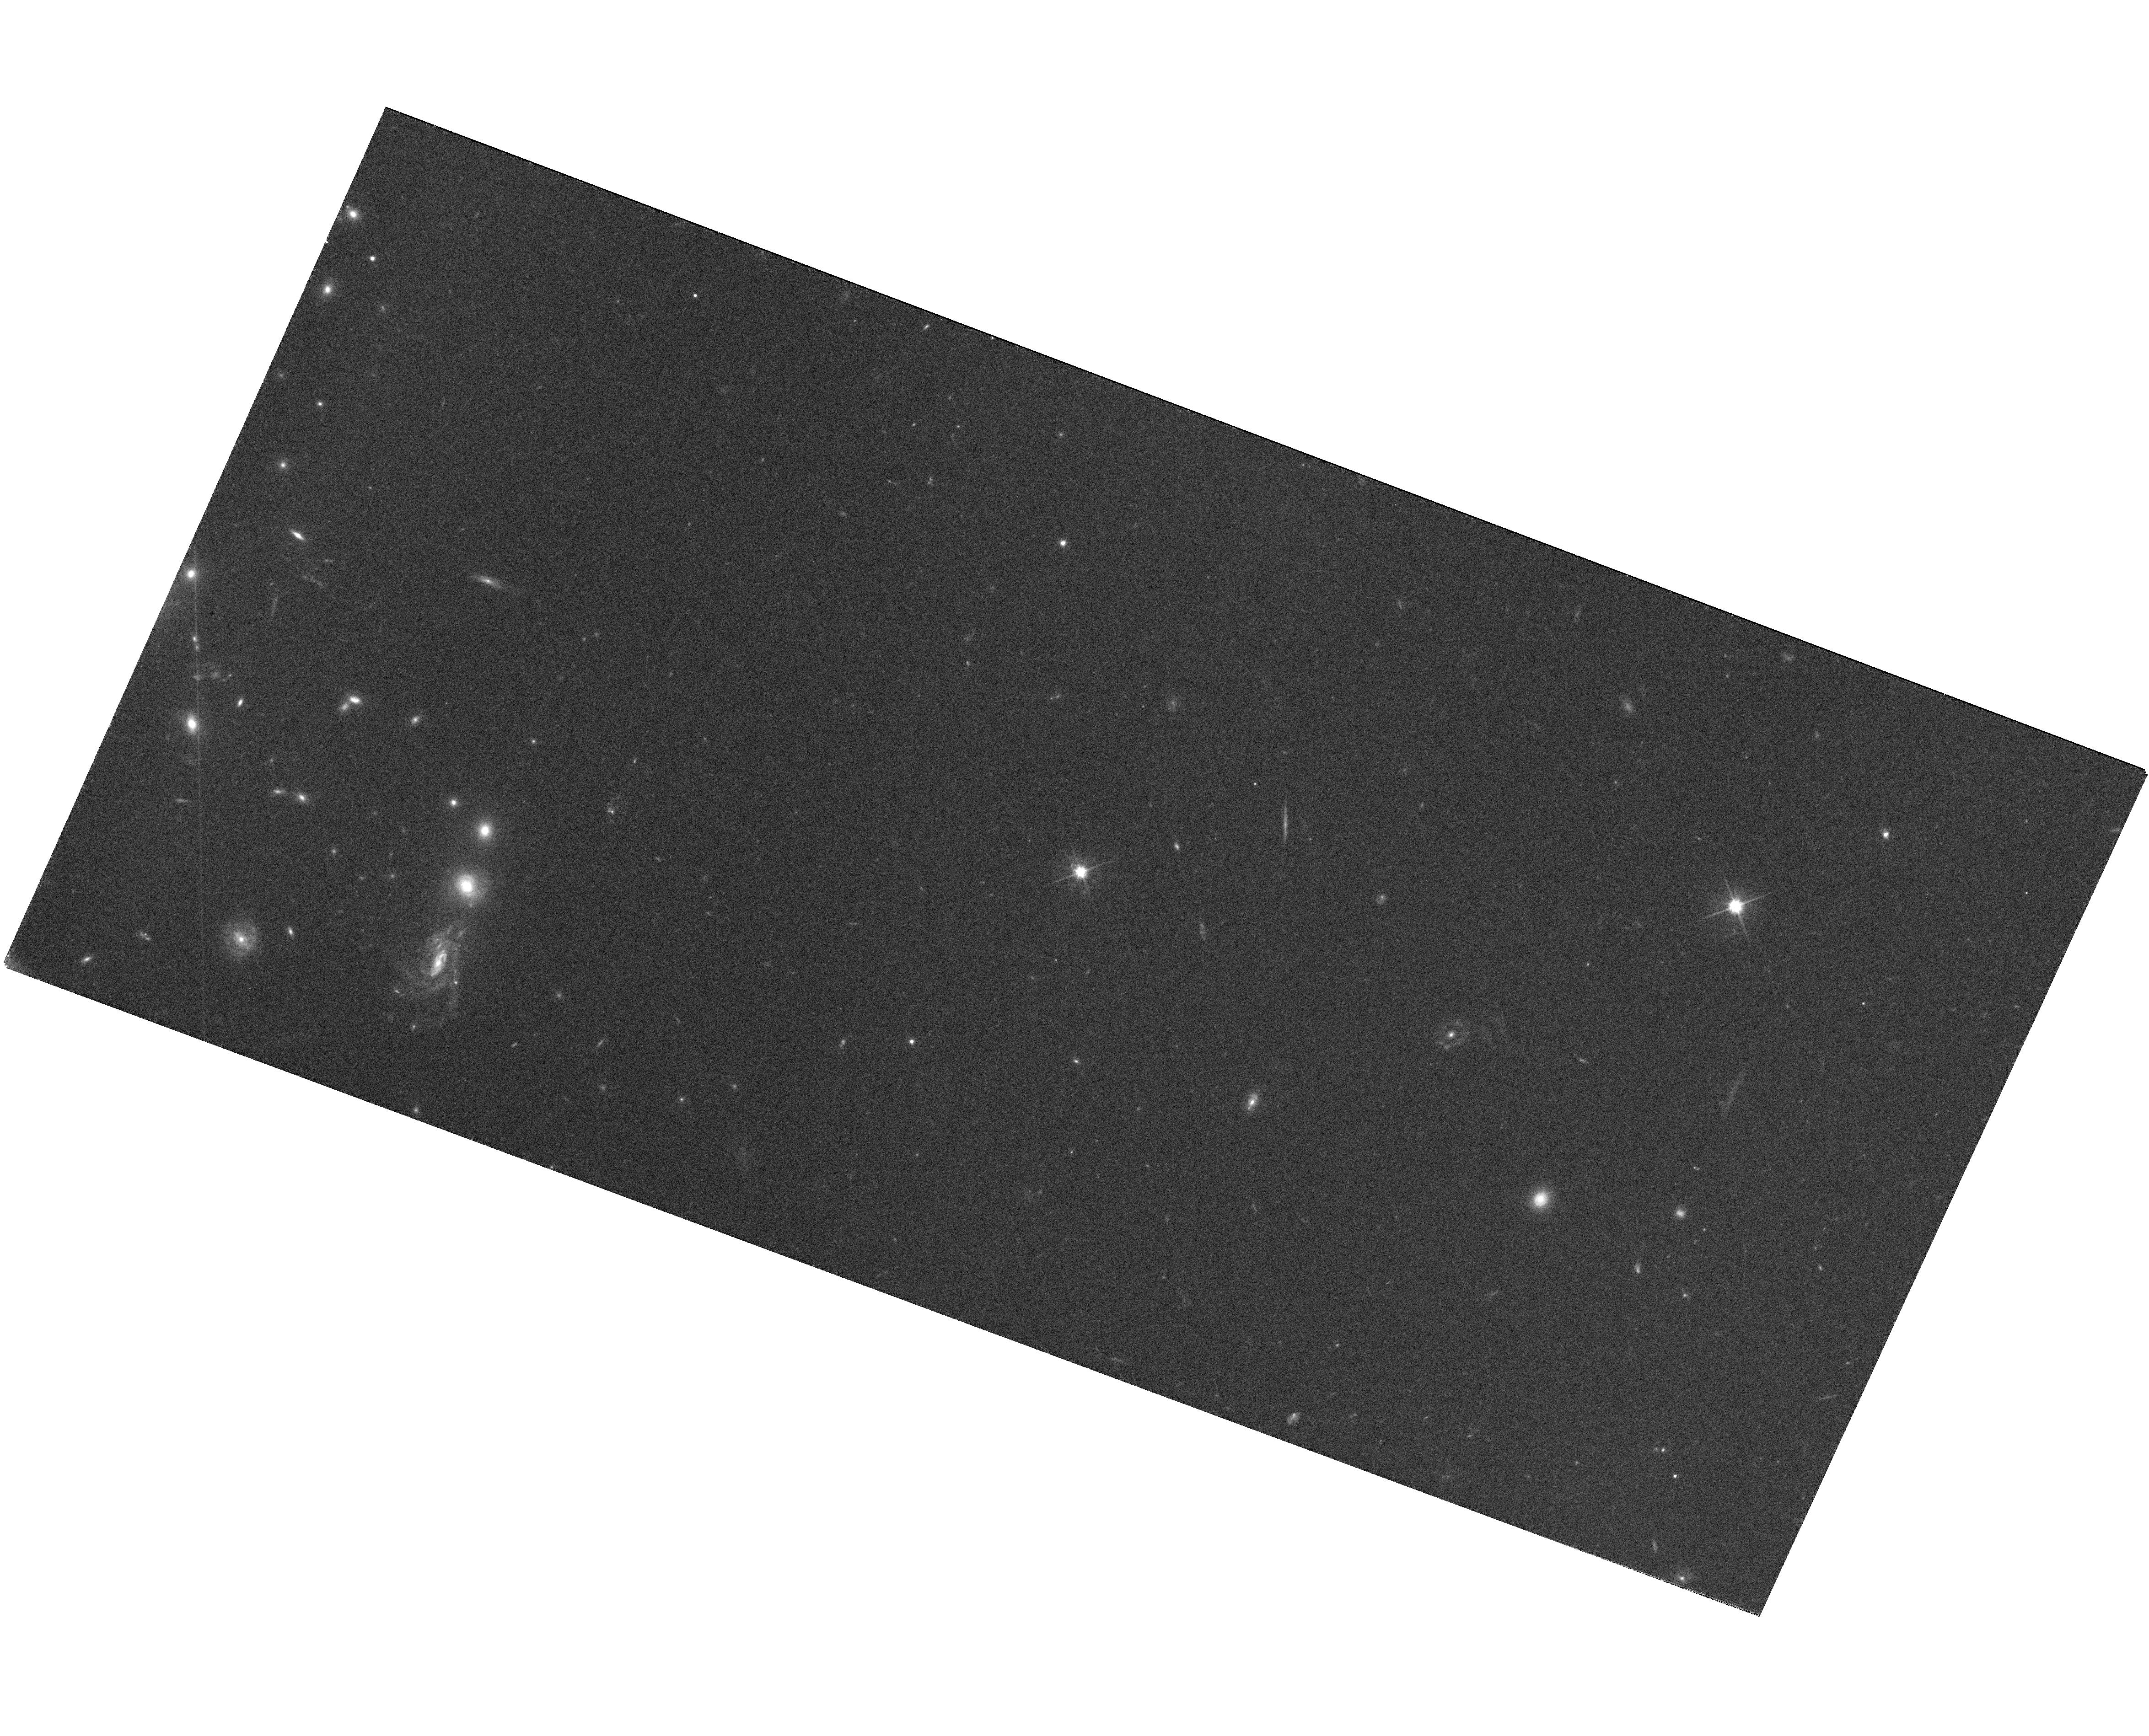
Target: SDSSJ110224.37+025002.8
Instrument: WFC3/UVIS
Filter: F606W
Exposure: 29 min
Observation ID: hst_11589_10_wfc3_uvis_f606w_ib7g10

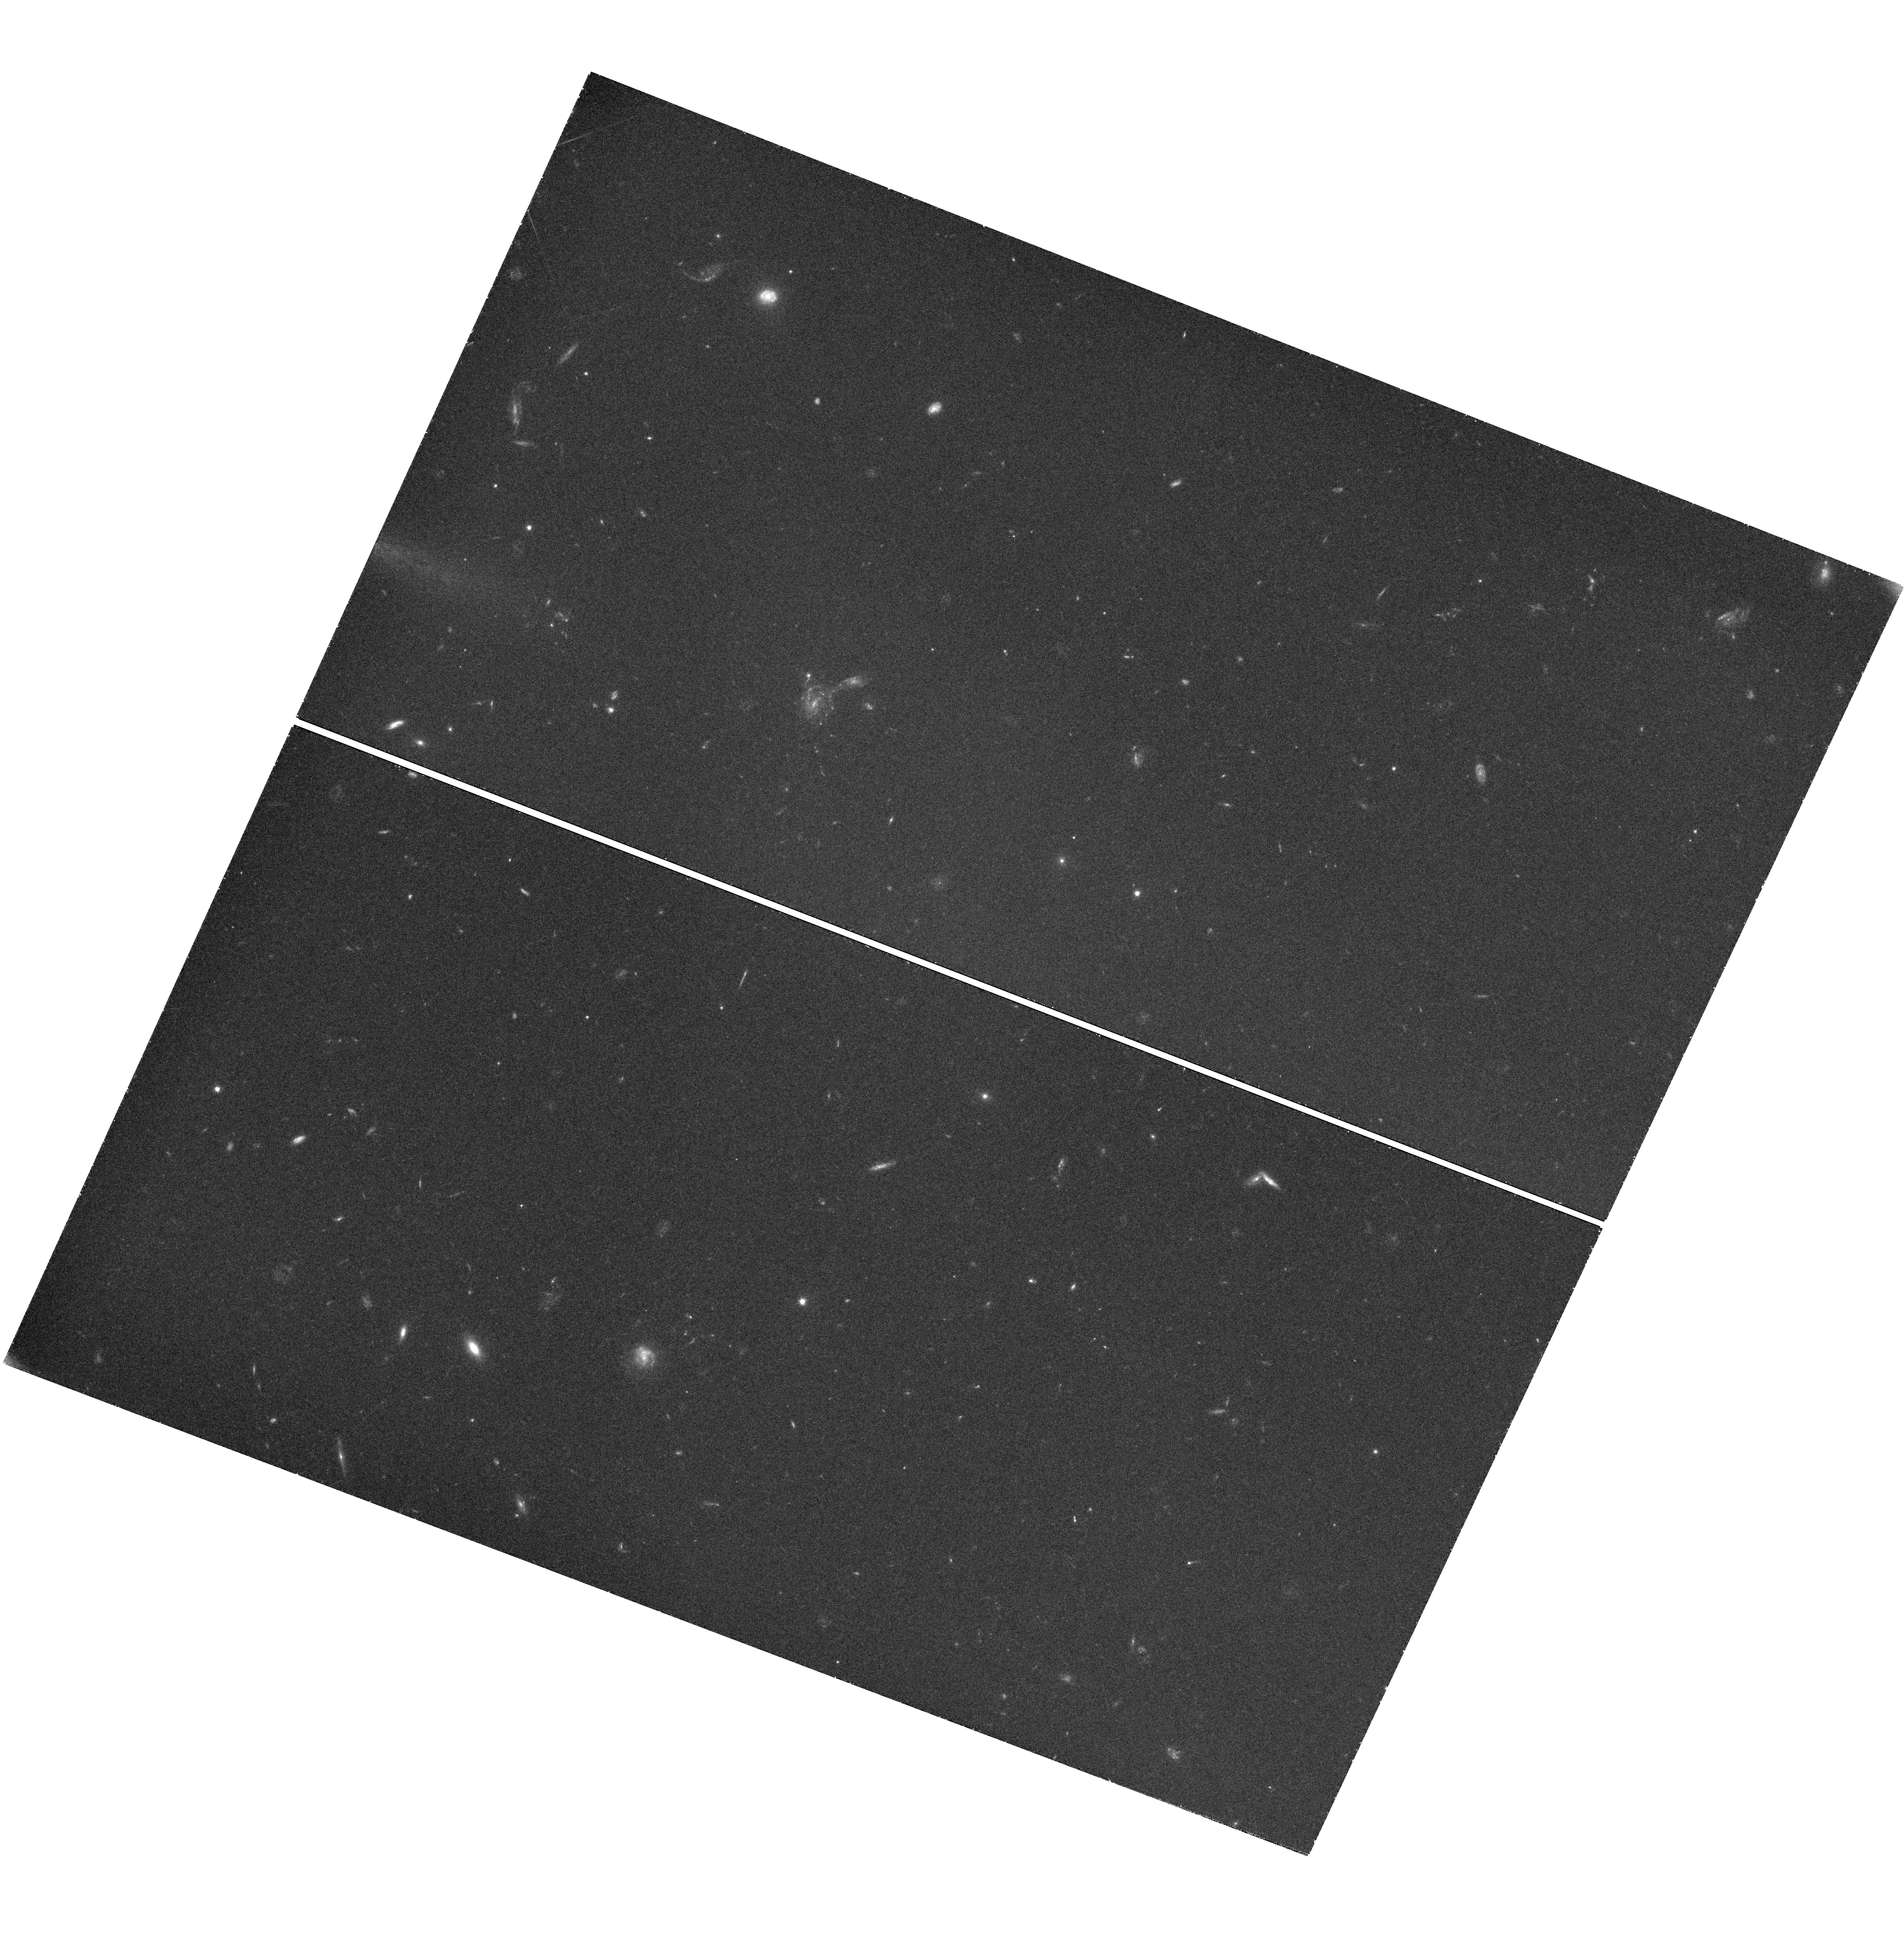
Target: SDSSJ105009.60+031550.7
Instrument: WFC3/UVIS
Filter: F606W
Exposure: 42 min
Observation ID: hst_11589_06_wfc3_uvis_f606w_ib7g06

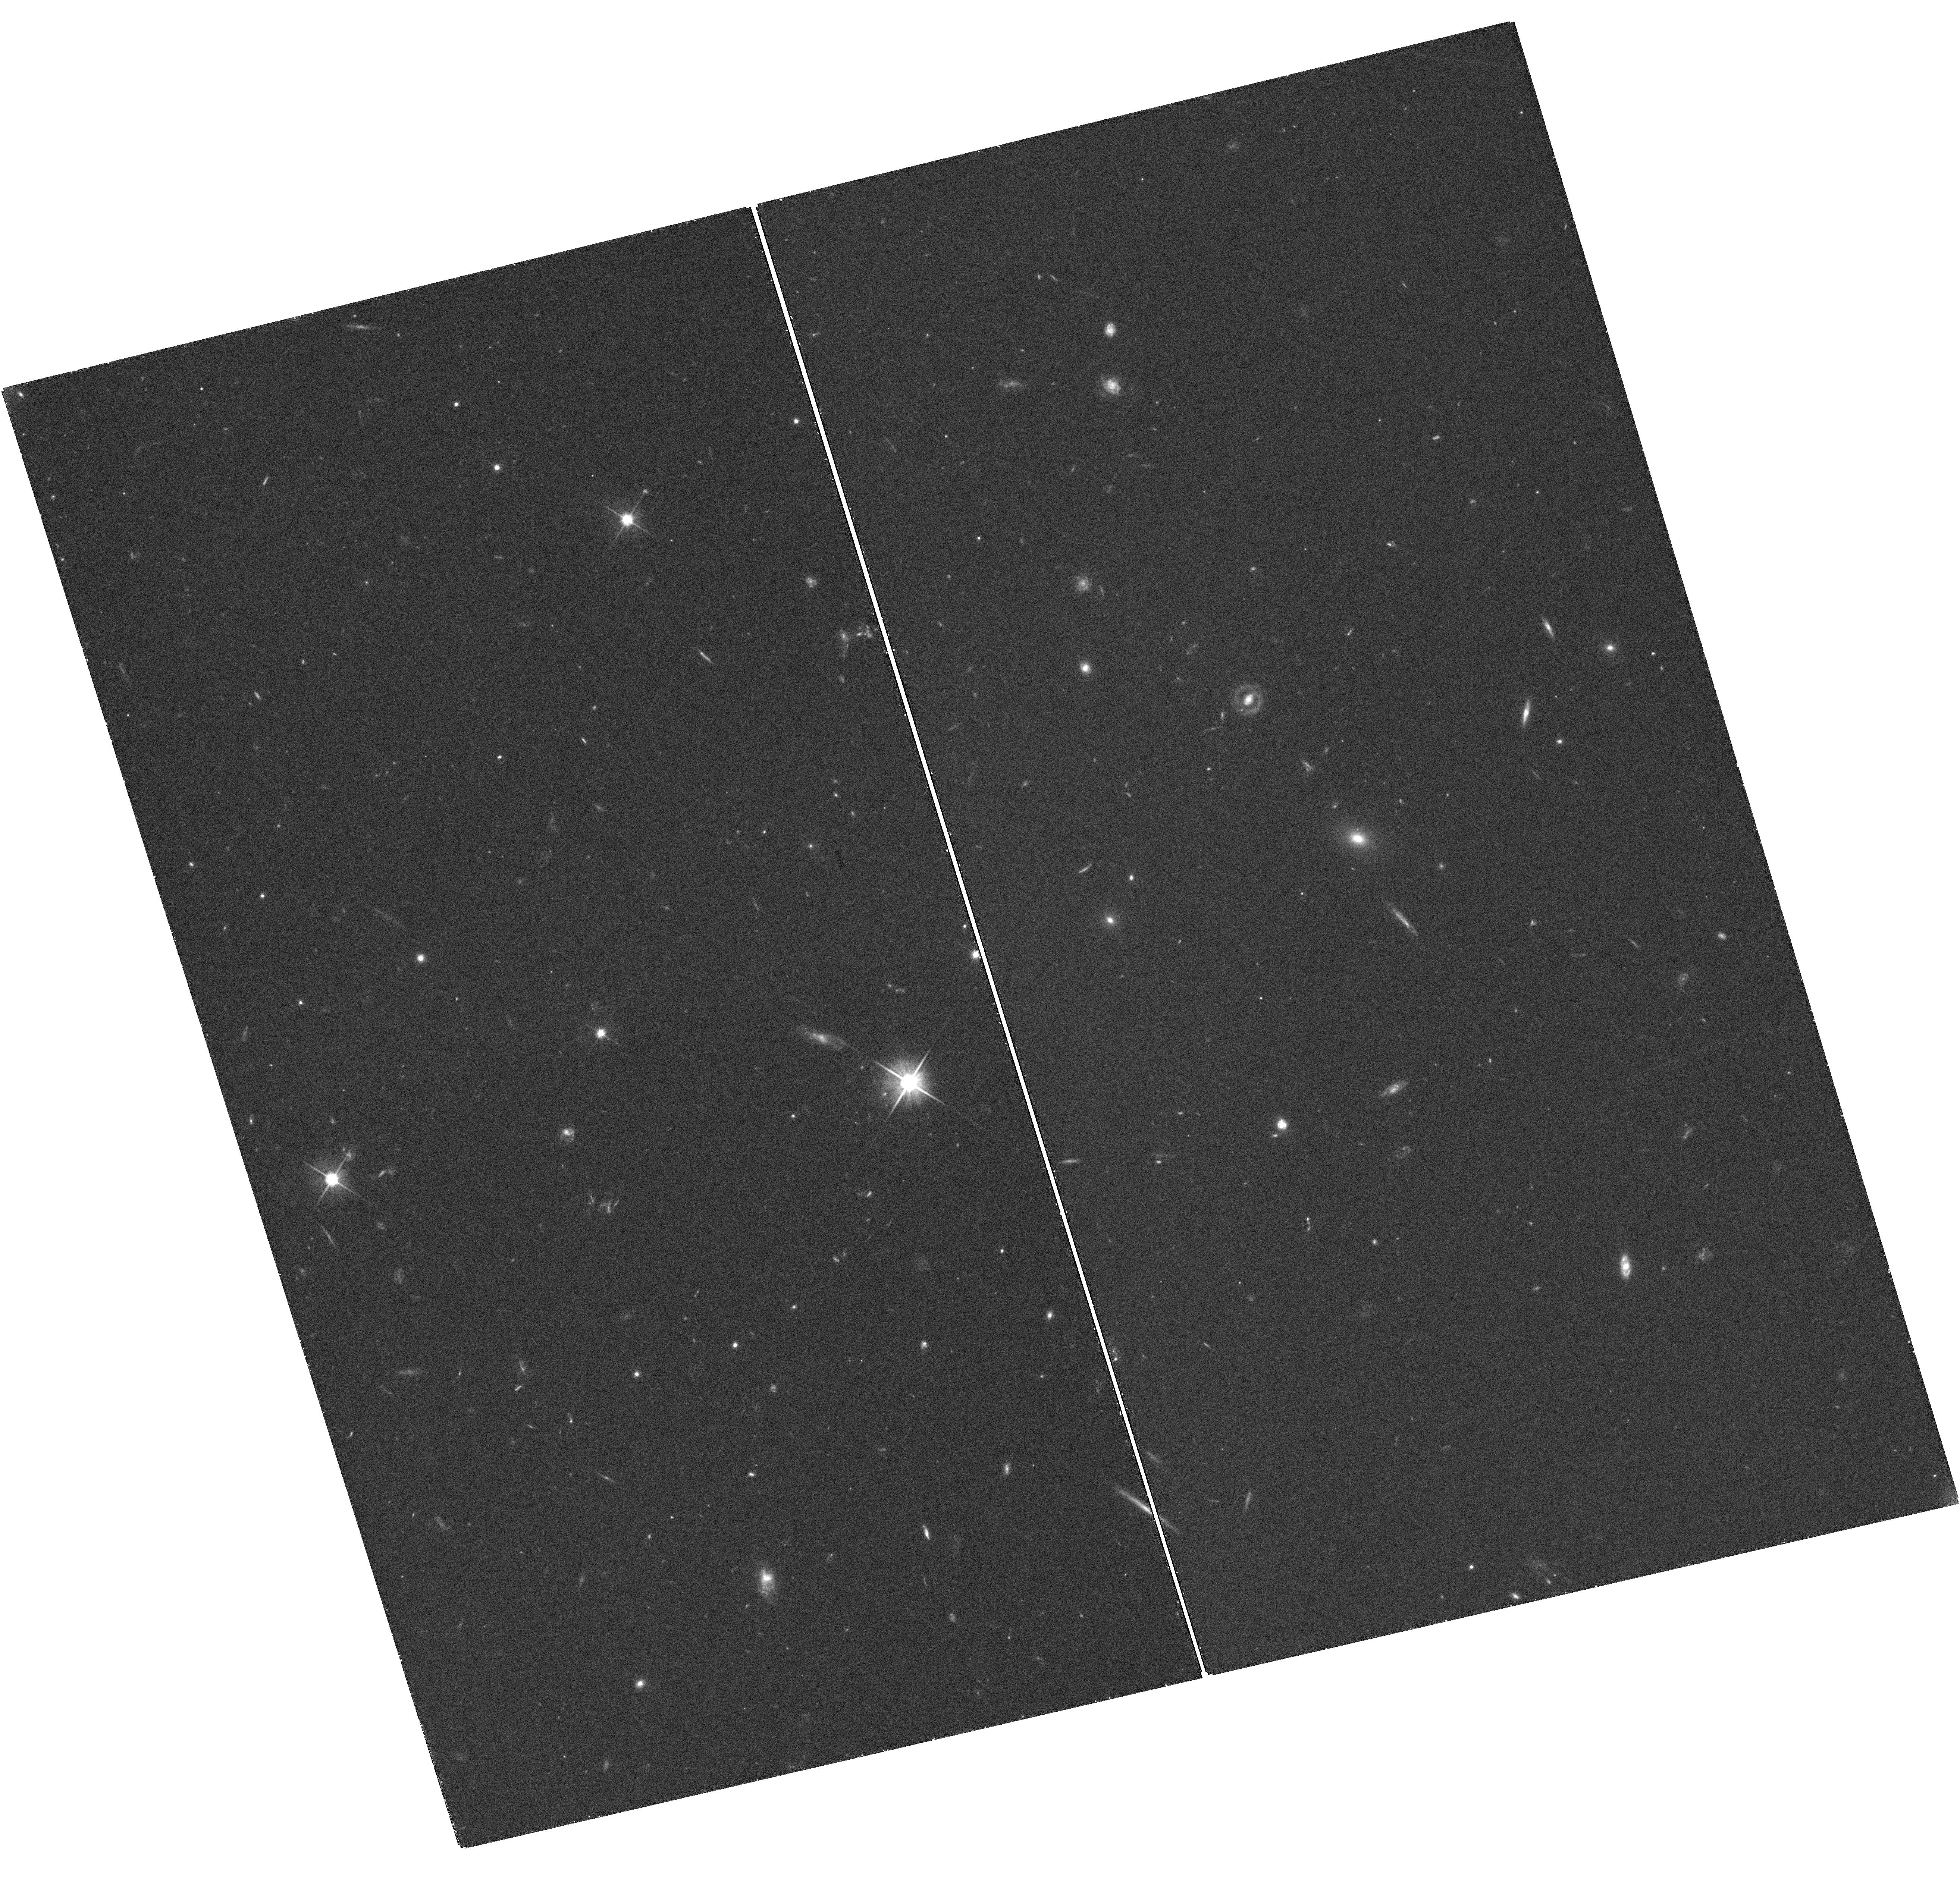
Target: SDSSJ120337.86+180250.4
Instrument: WFC3/UVIS
Filter: F606W
Exposure: 38 min
Observation ID: hst_11589_05_wfc3_uvis_f606w_ib7g05

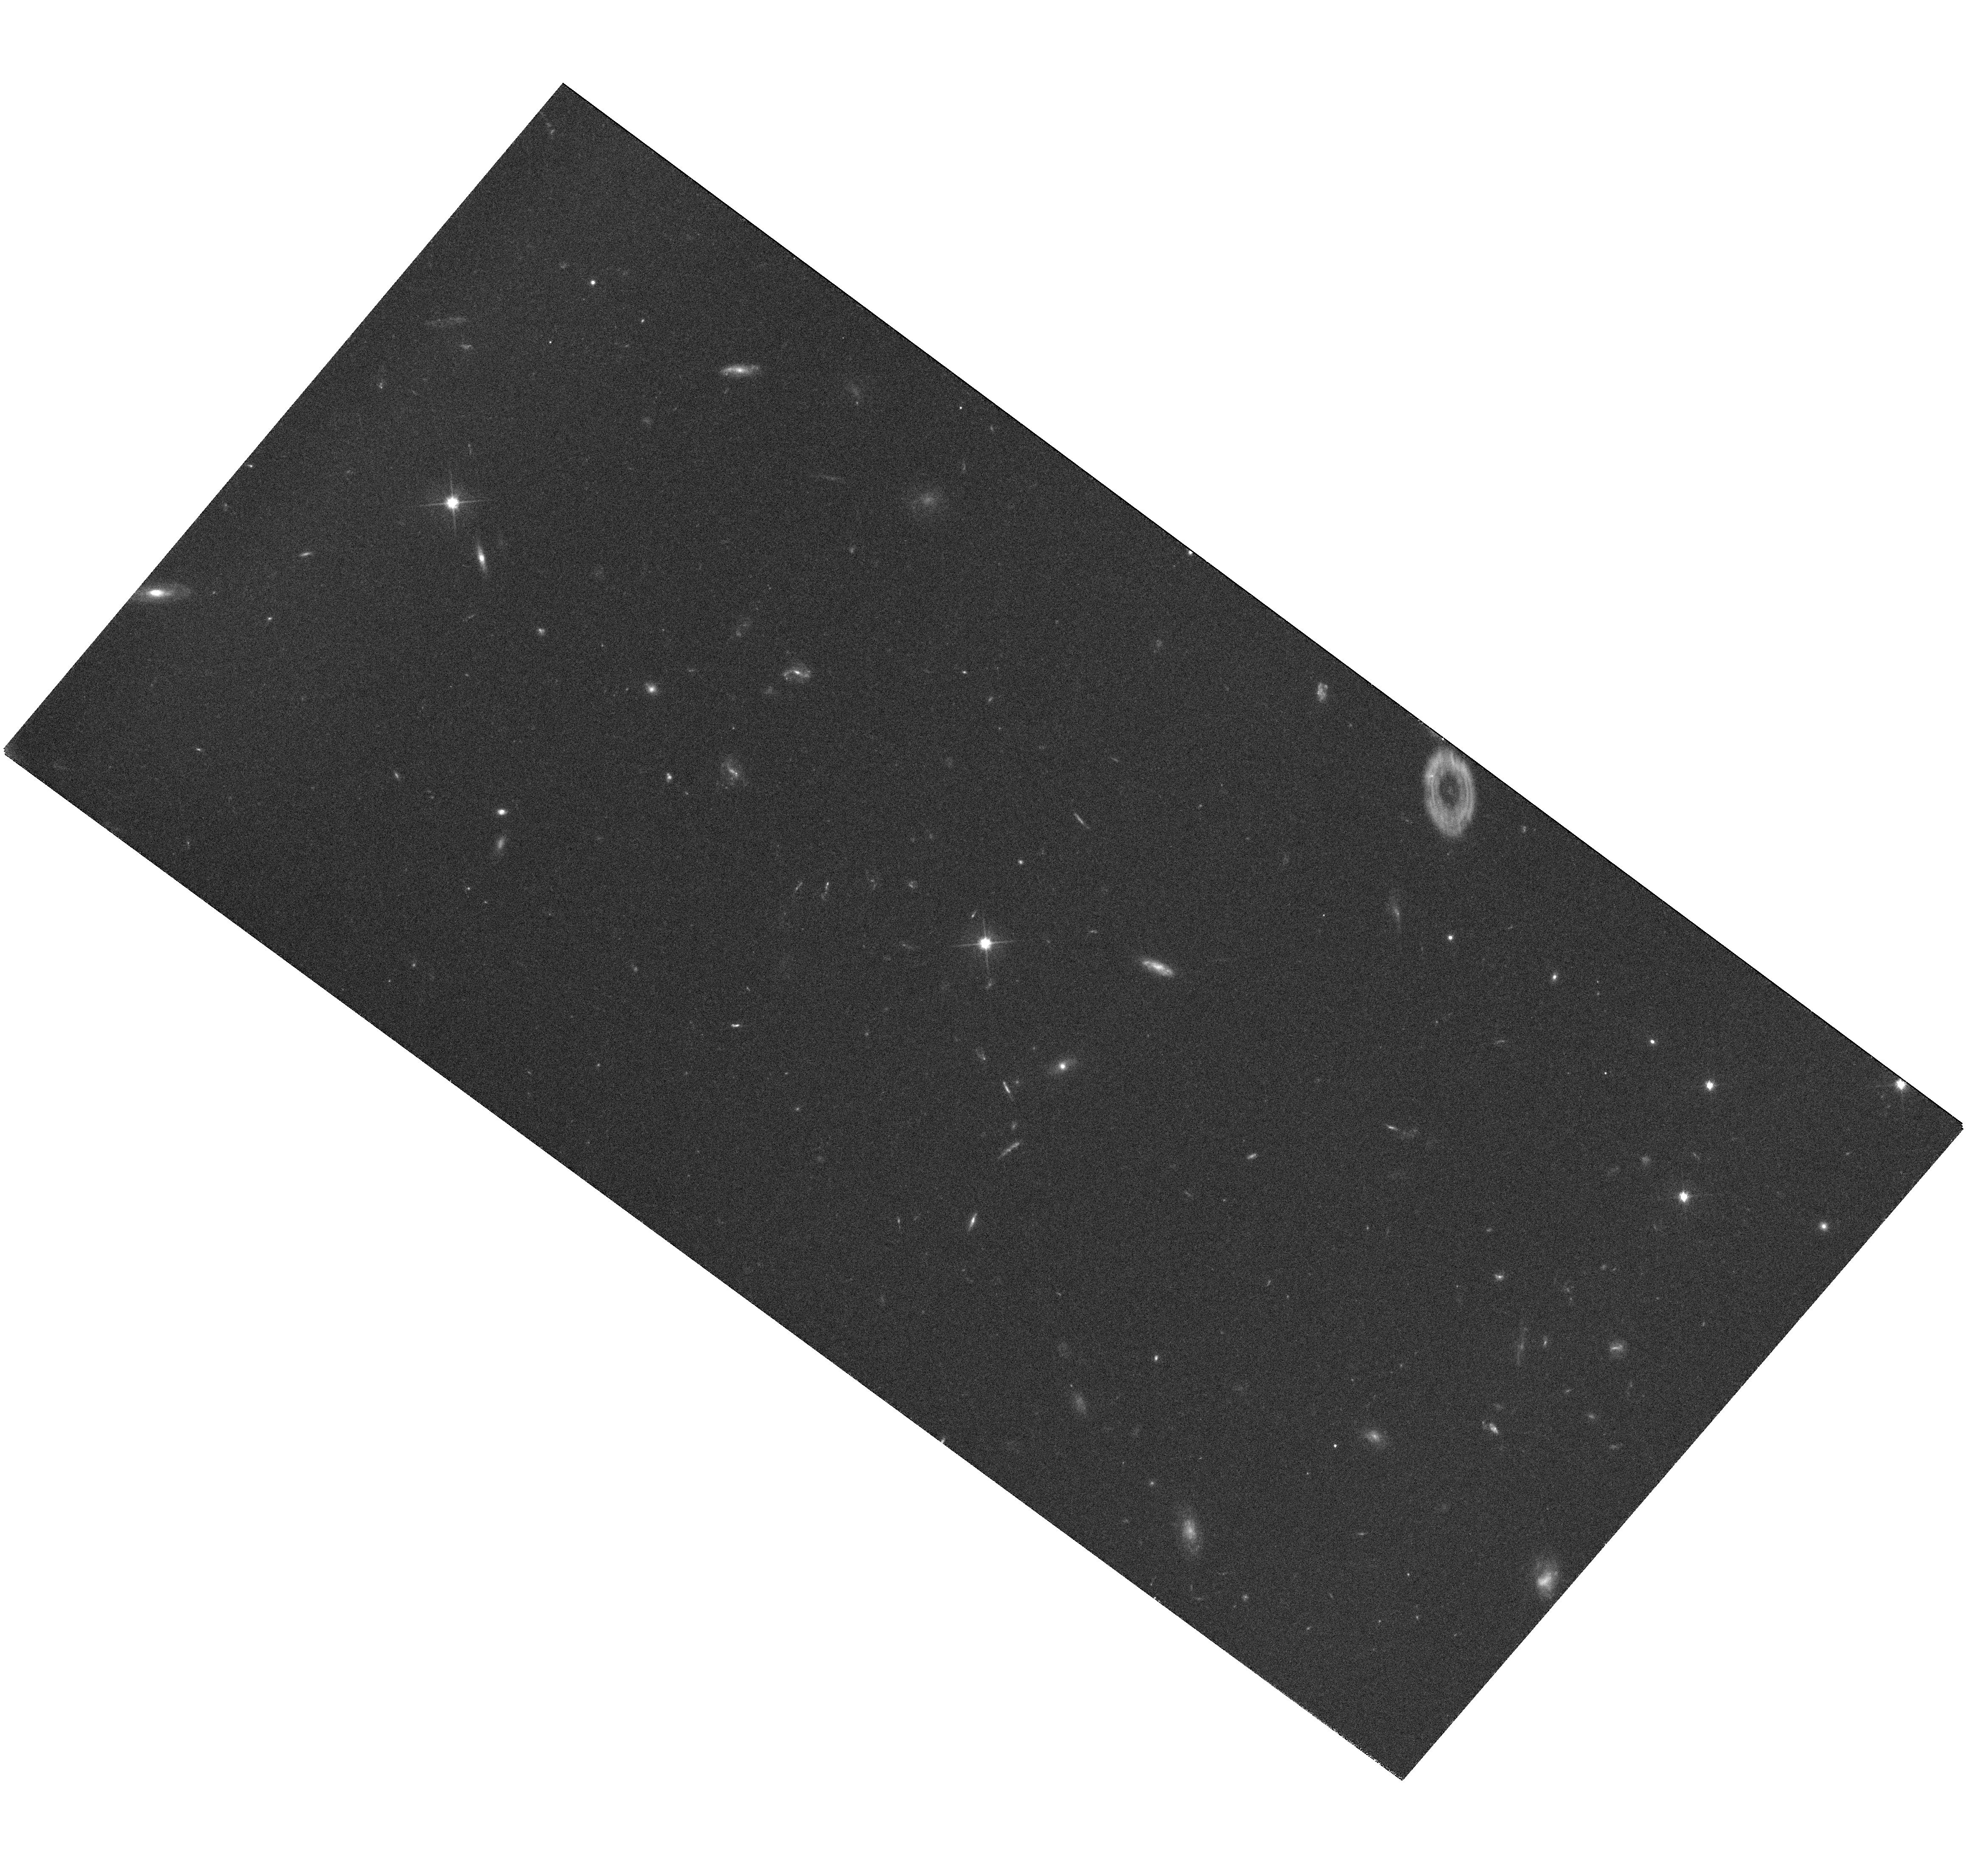
Target: SDSSJ094214.04+200322.1
Instrument: WFC3/UVIS
Filter: F606W
Exposure: 29 min
Observation ID: hst_11589_03_wfc3_uvis_f606w_ib7g03

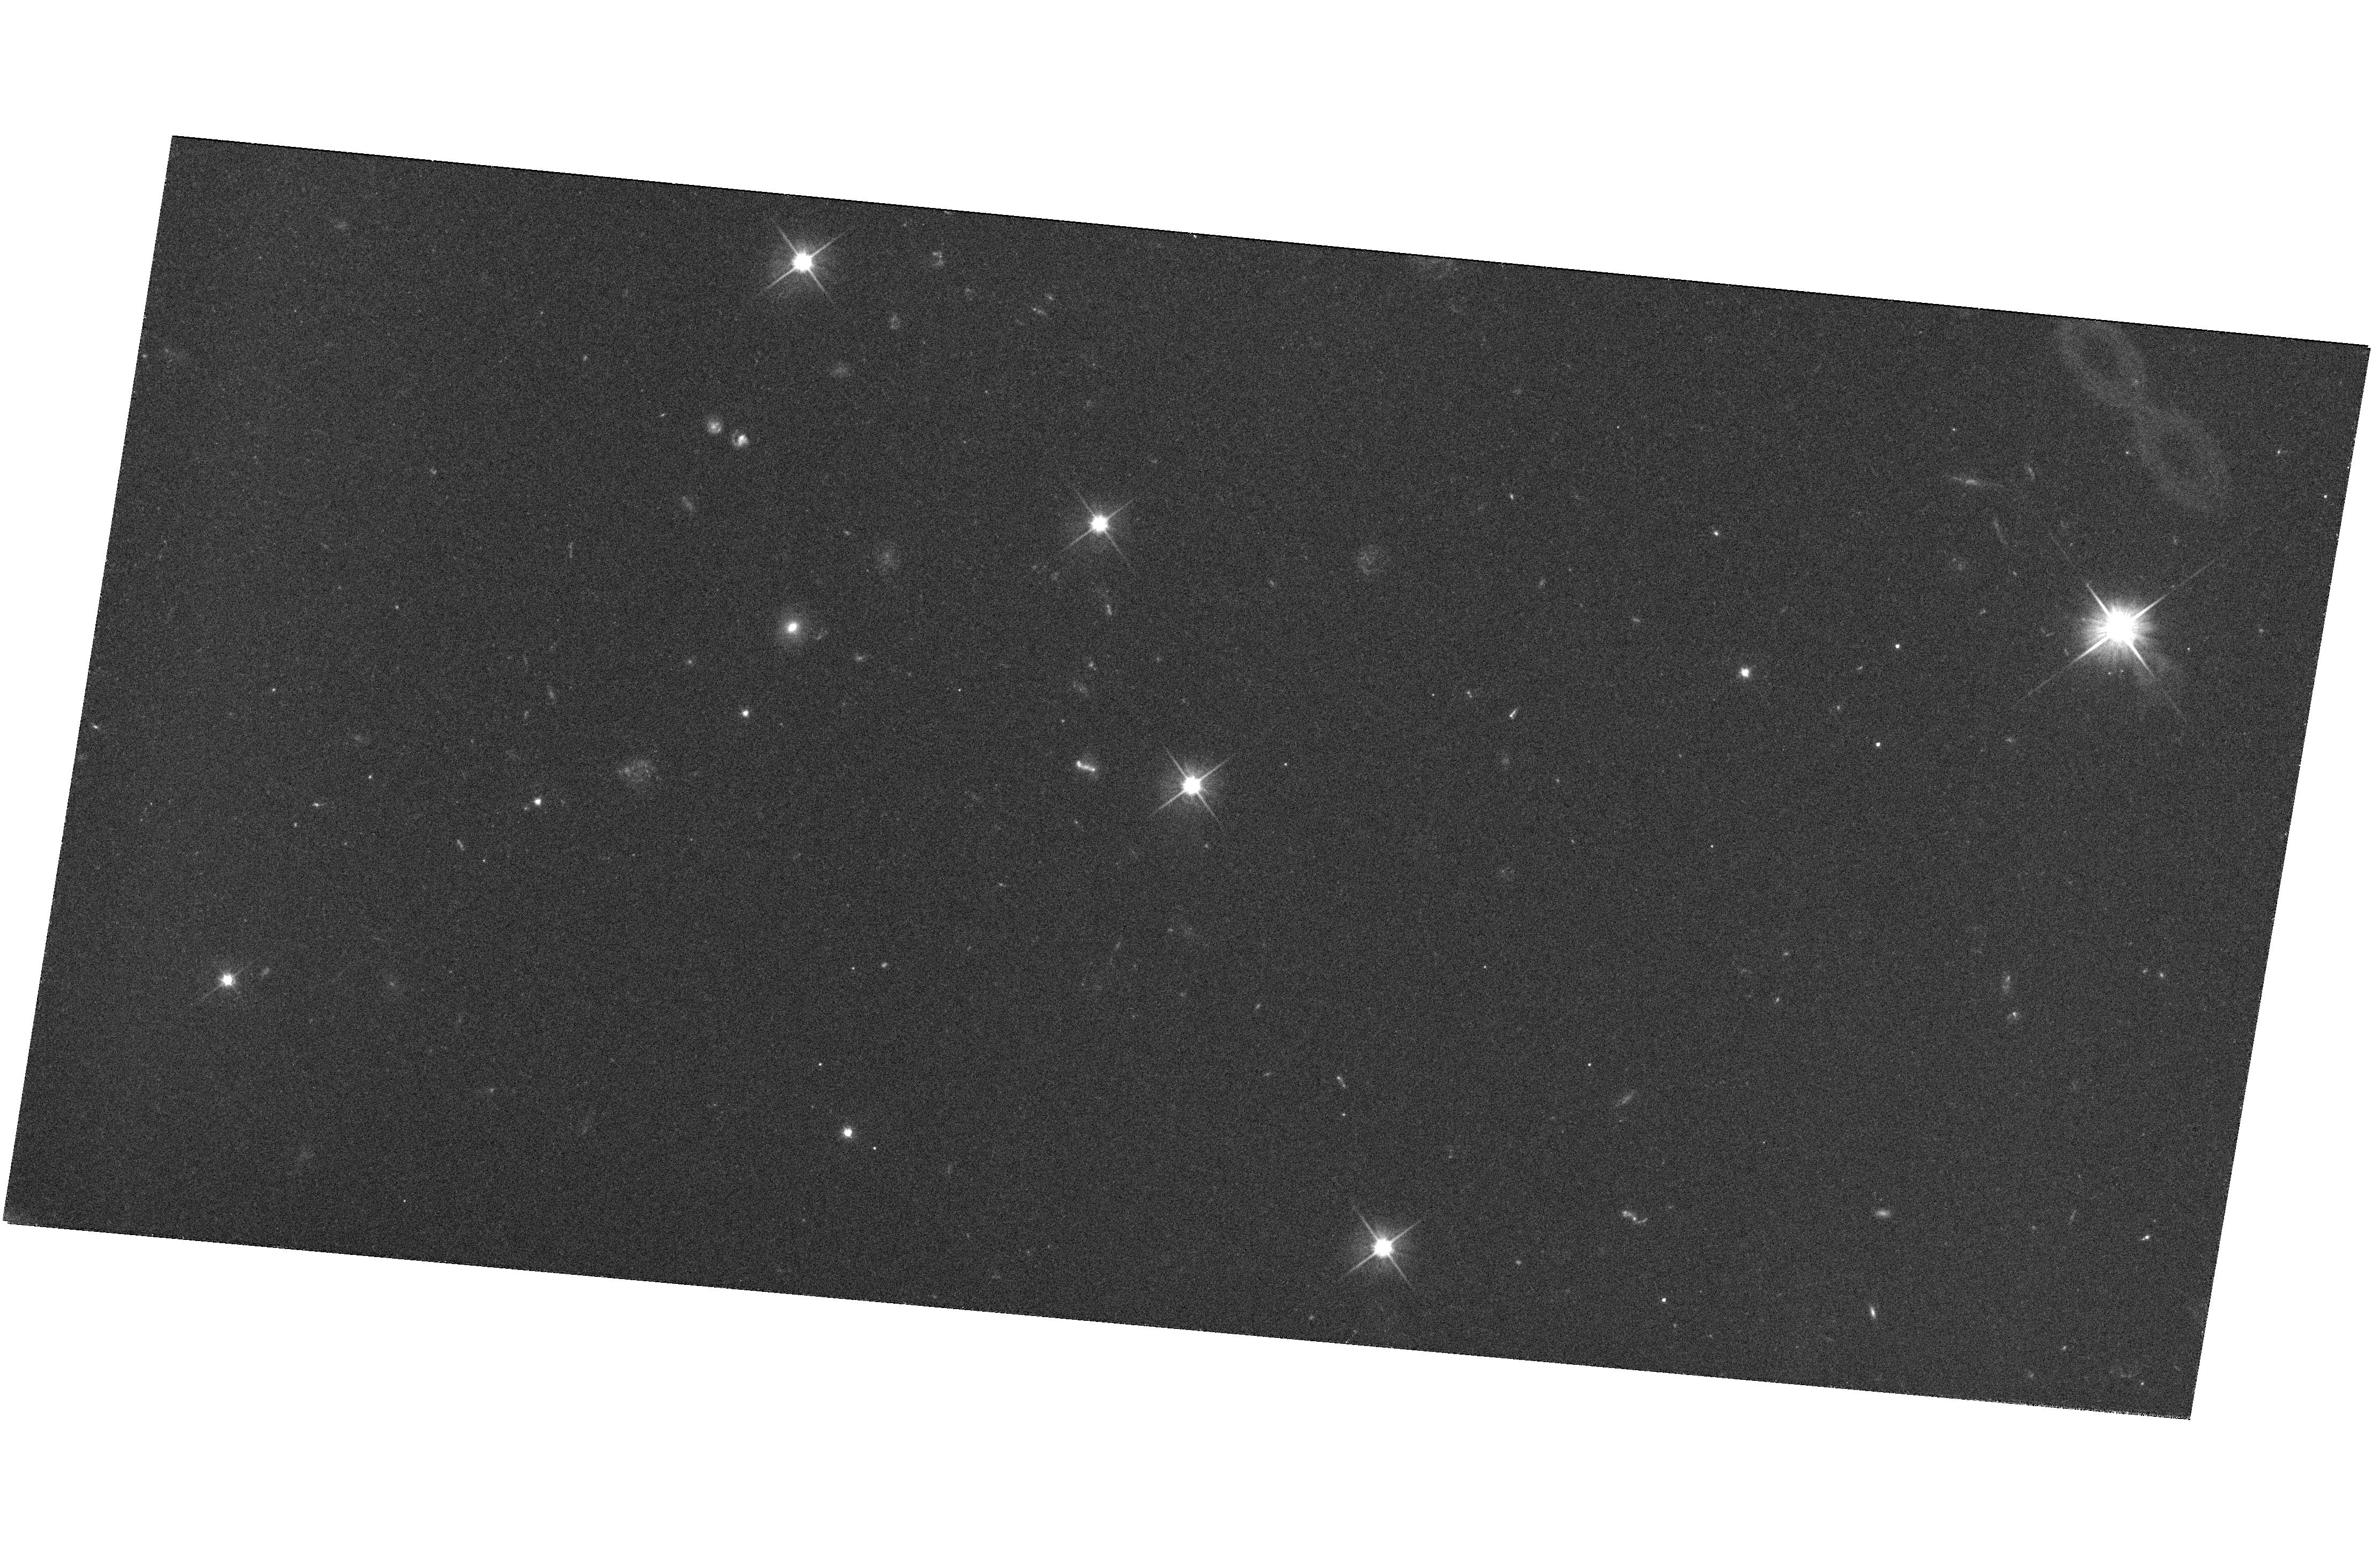
Target: SDSSJ142001.94+124404.8
Instrument: WFC3/UVIS
Filter: F606W
Exposure: 29 min
Observation ID: hst_11589_11_wfc3_uvis_f606w_ib7g11

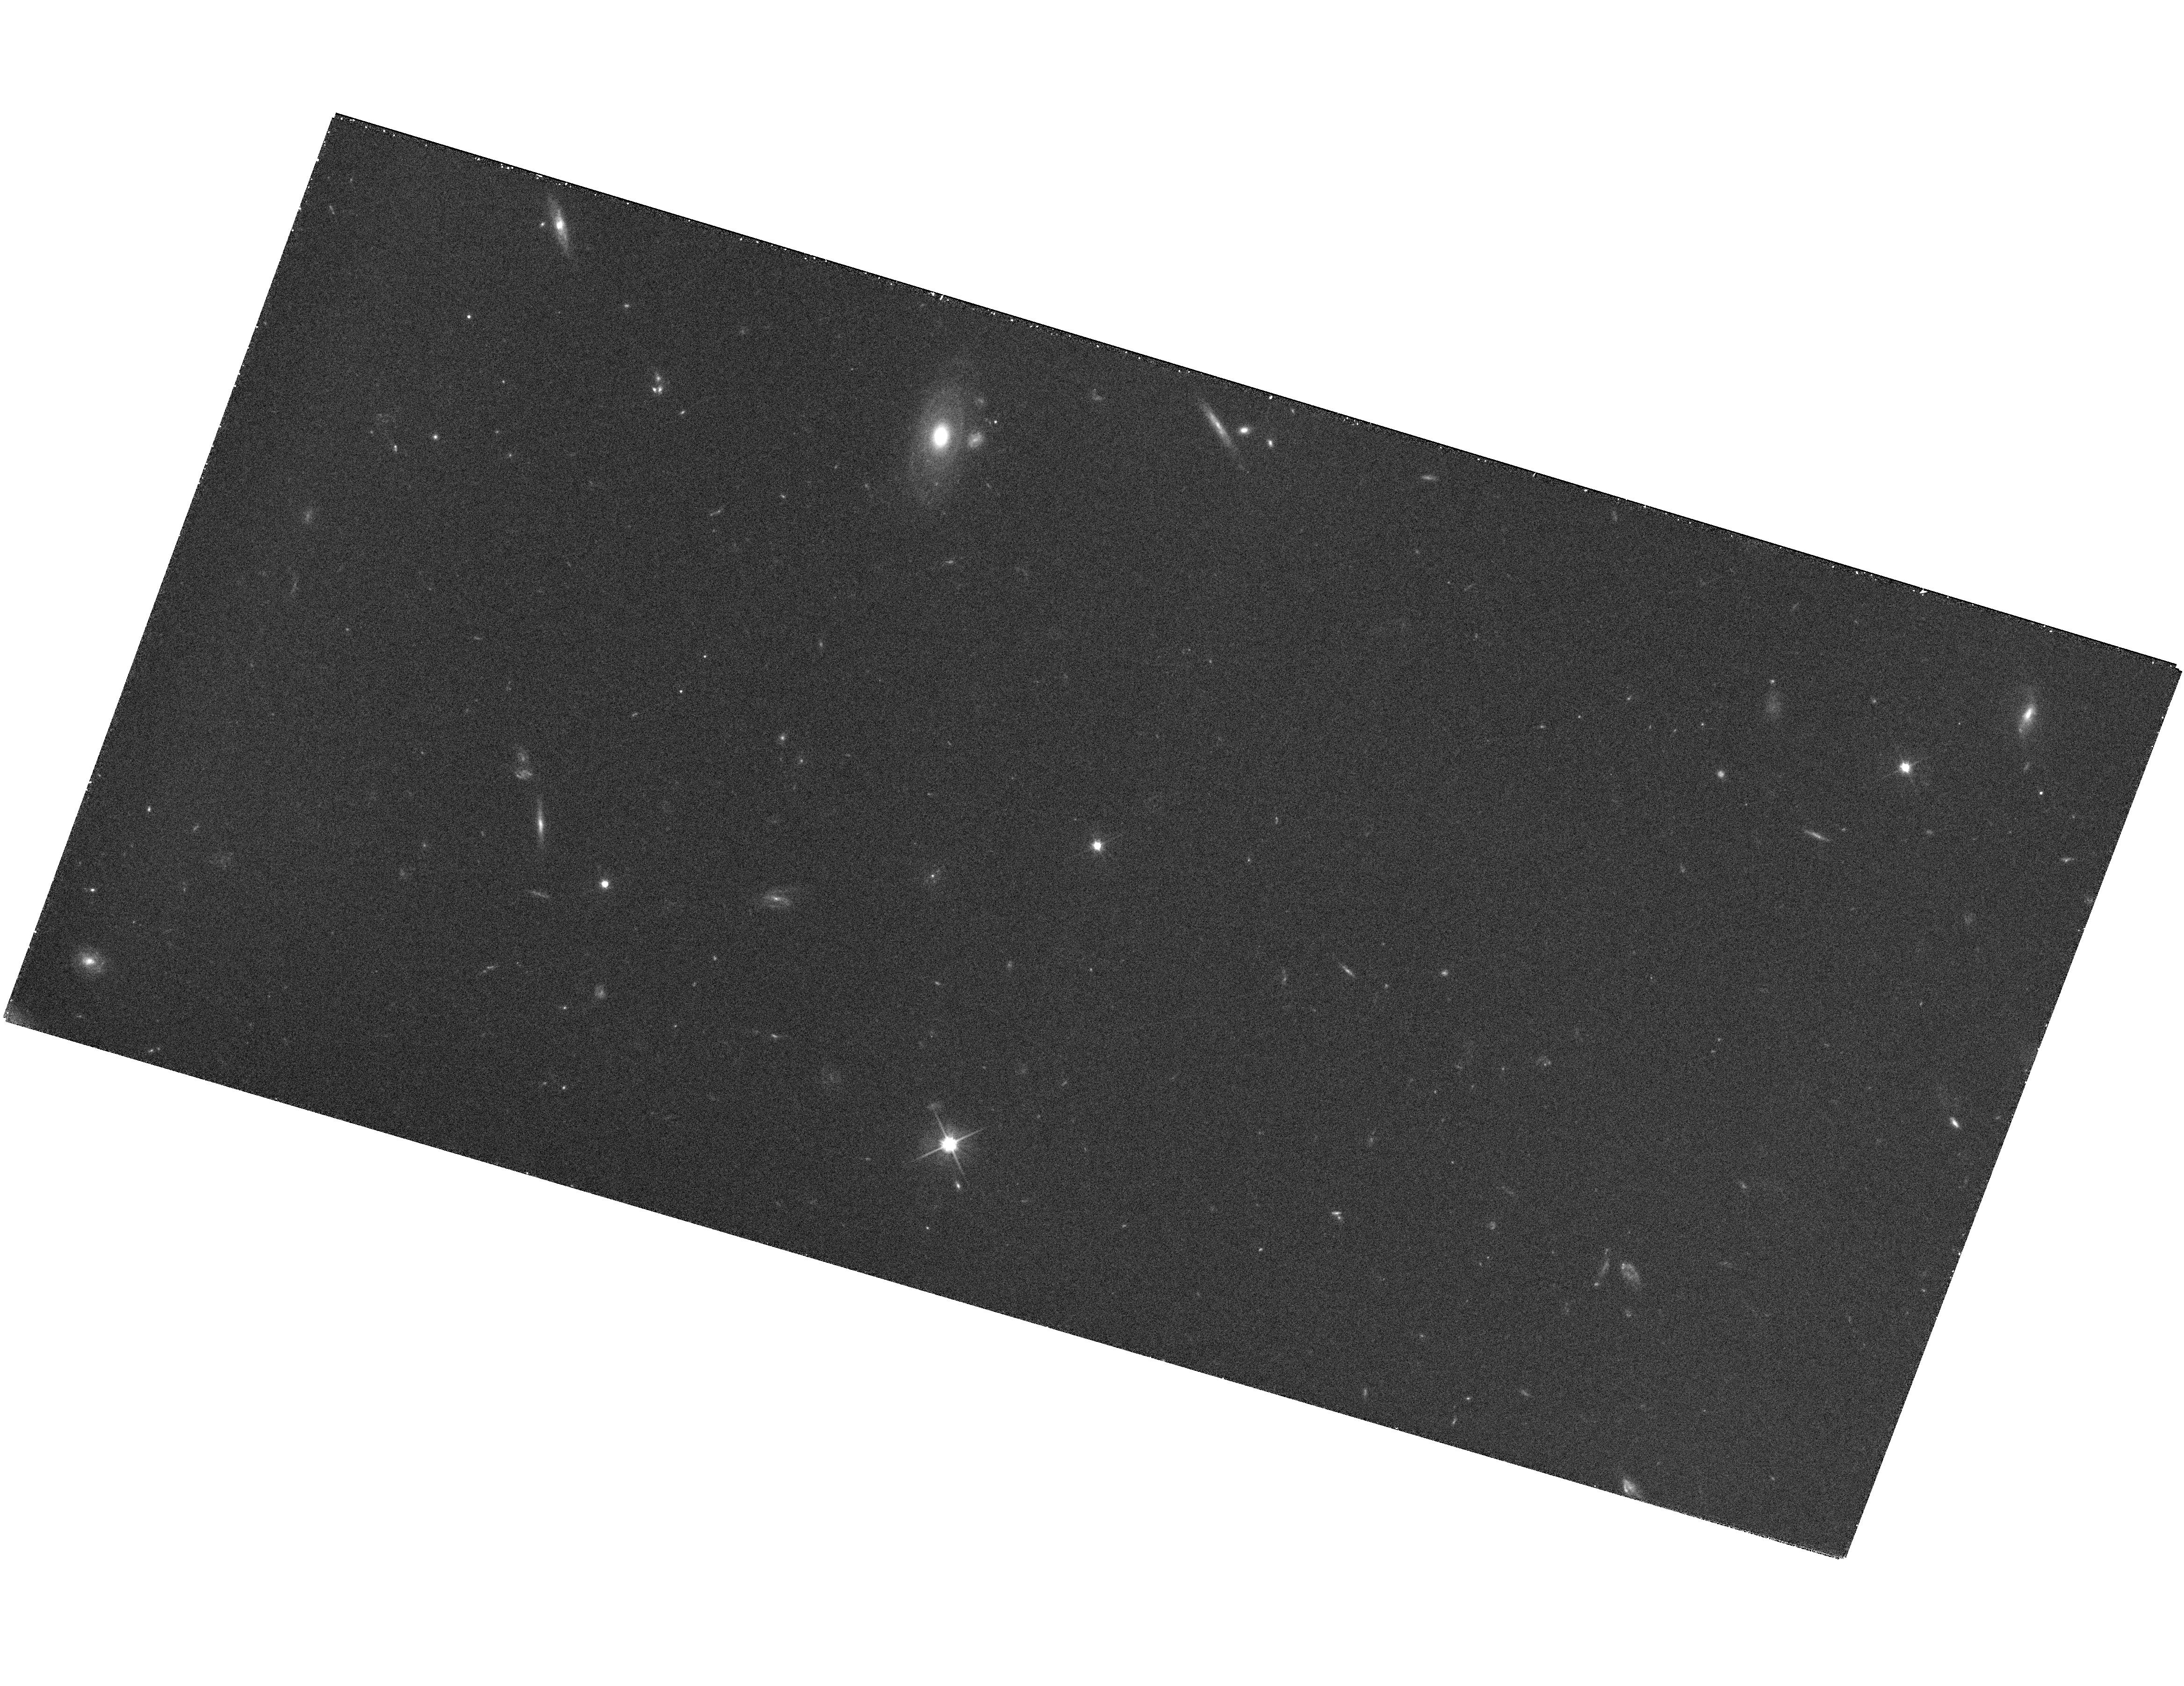
Target: SDSSJ110557.45+093439.5
Instrument: WFC3/UVIS
Filter: F606W
Exposure: 29 min
Observation ID: hst_11589_01_wfc3_uvis_f606w_ib7g01

Hypervelocity Stars as Unique Probes of the Galactic Center and Outer Halo (PI: Gnedin, Oleg Y.)

We propose to obtain high-resolution images of 11 new hypervelocity stars in the Galactic halo in order to establish the first-epoch astrometric frame, as a part of a long-term program to measure precise proper motions in an absolute inertial frame. The origin of these recently discovered stars with extremely large positive radial velocities, in excess of the escape speed from the Galaxy, is consistent only with being ejected from the deep potential well of the massive black hole at the Galactic center. Reconstructing the full three-dimensional space motion of the hypervelocity stars, through astrometric proper motions, provides a unique opportunity to measure the shape and orientation of the triaxial dark matter halo. The hypervelocity stars allow determination of the Galactic potential out to 120 kpc, independently of and at larger distances than is afforded by tidal streams of satellite galaxies such as the Sagittarius dSph galaxy. Proper motions of the full set of hypervelocity stars will provide unique constraints on massive star formation in the environment of the Galactic center and on the history of stellar ejection by the supermassive black hole. We request one orbit with WFC3 for each of the 11 hypervelocity stars to establish their current positions relative to background galaxies. We request a repeated observation of these stars in Cycle 19, which will conclusively measure the astrometric proper motions.